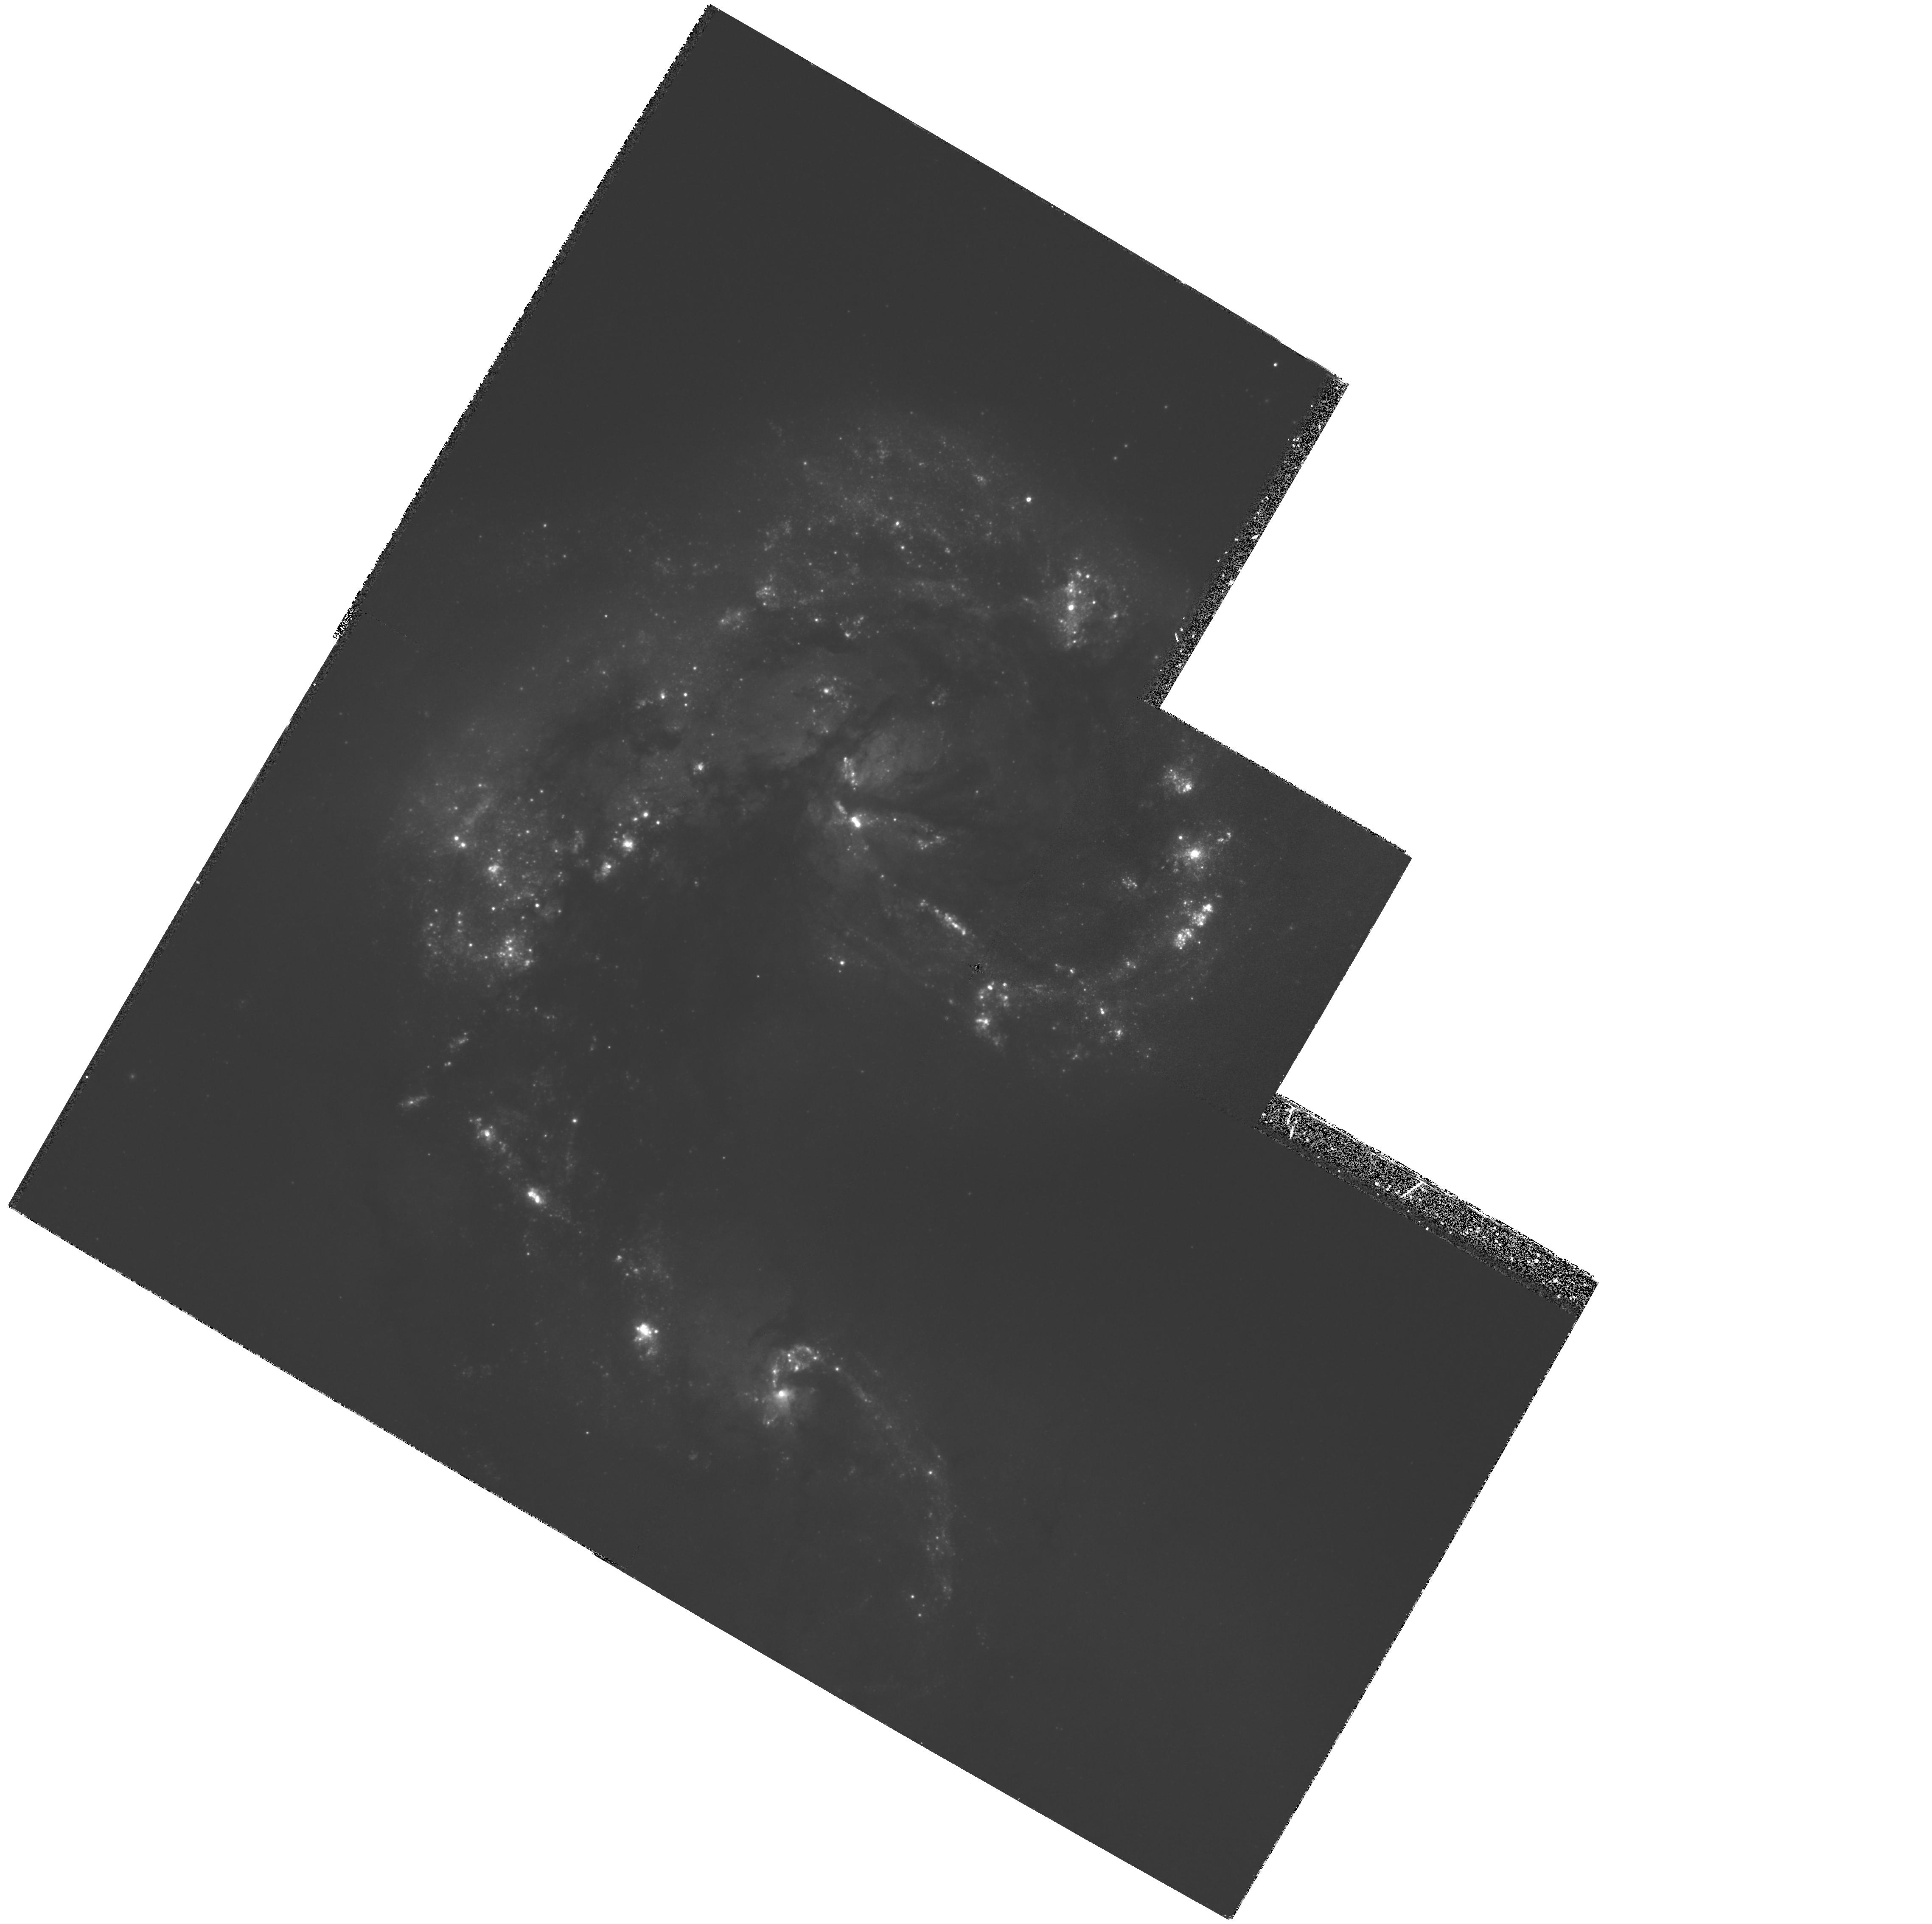
Target: NGC4038
Instrument: WFPC2/PC
Filter: F439W
Exposure: 1.1 h
Observation ID: hst_5962_01_wfpc2_pc_f439w_u30401

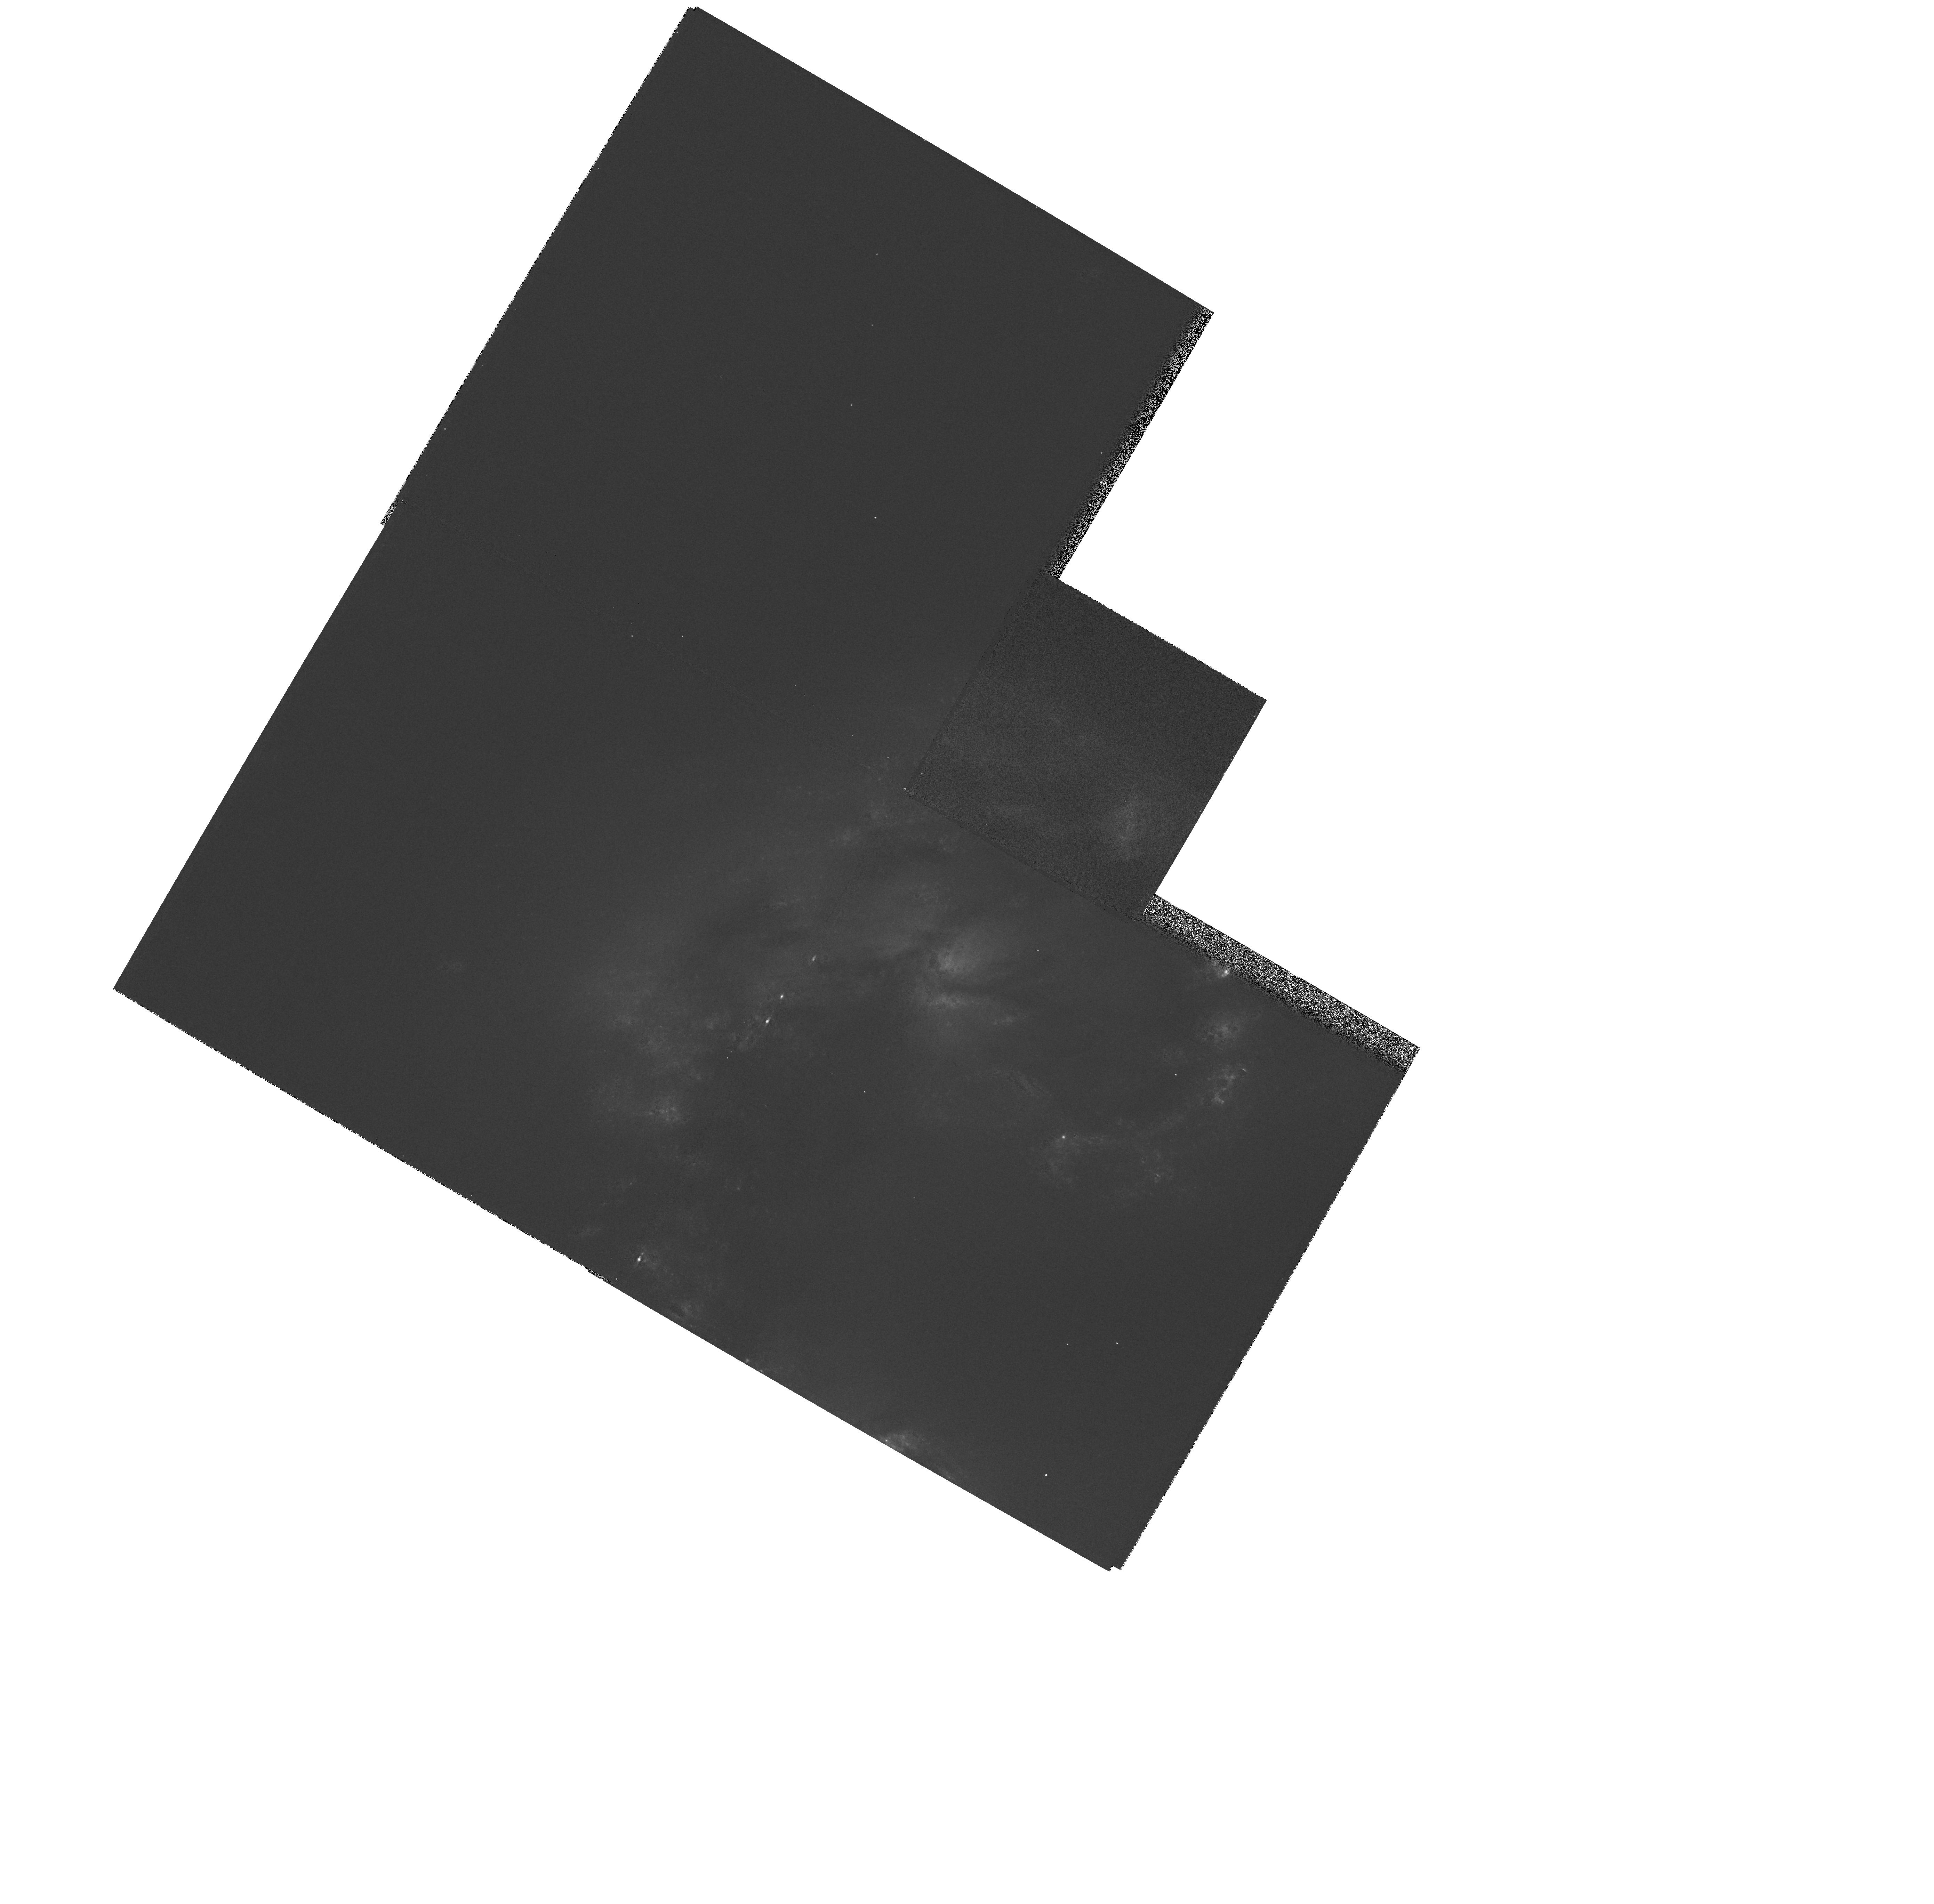
Target: NGC4038-STAR6
Instrument: WFPC2/PC
Filter: F555W
Exposure: 1 min
Observation ID: hst_5962_02_wfpc2_pc_f555w_u30402

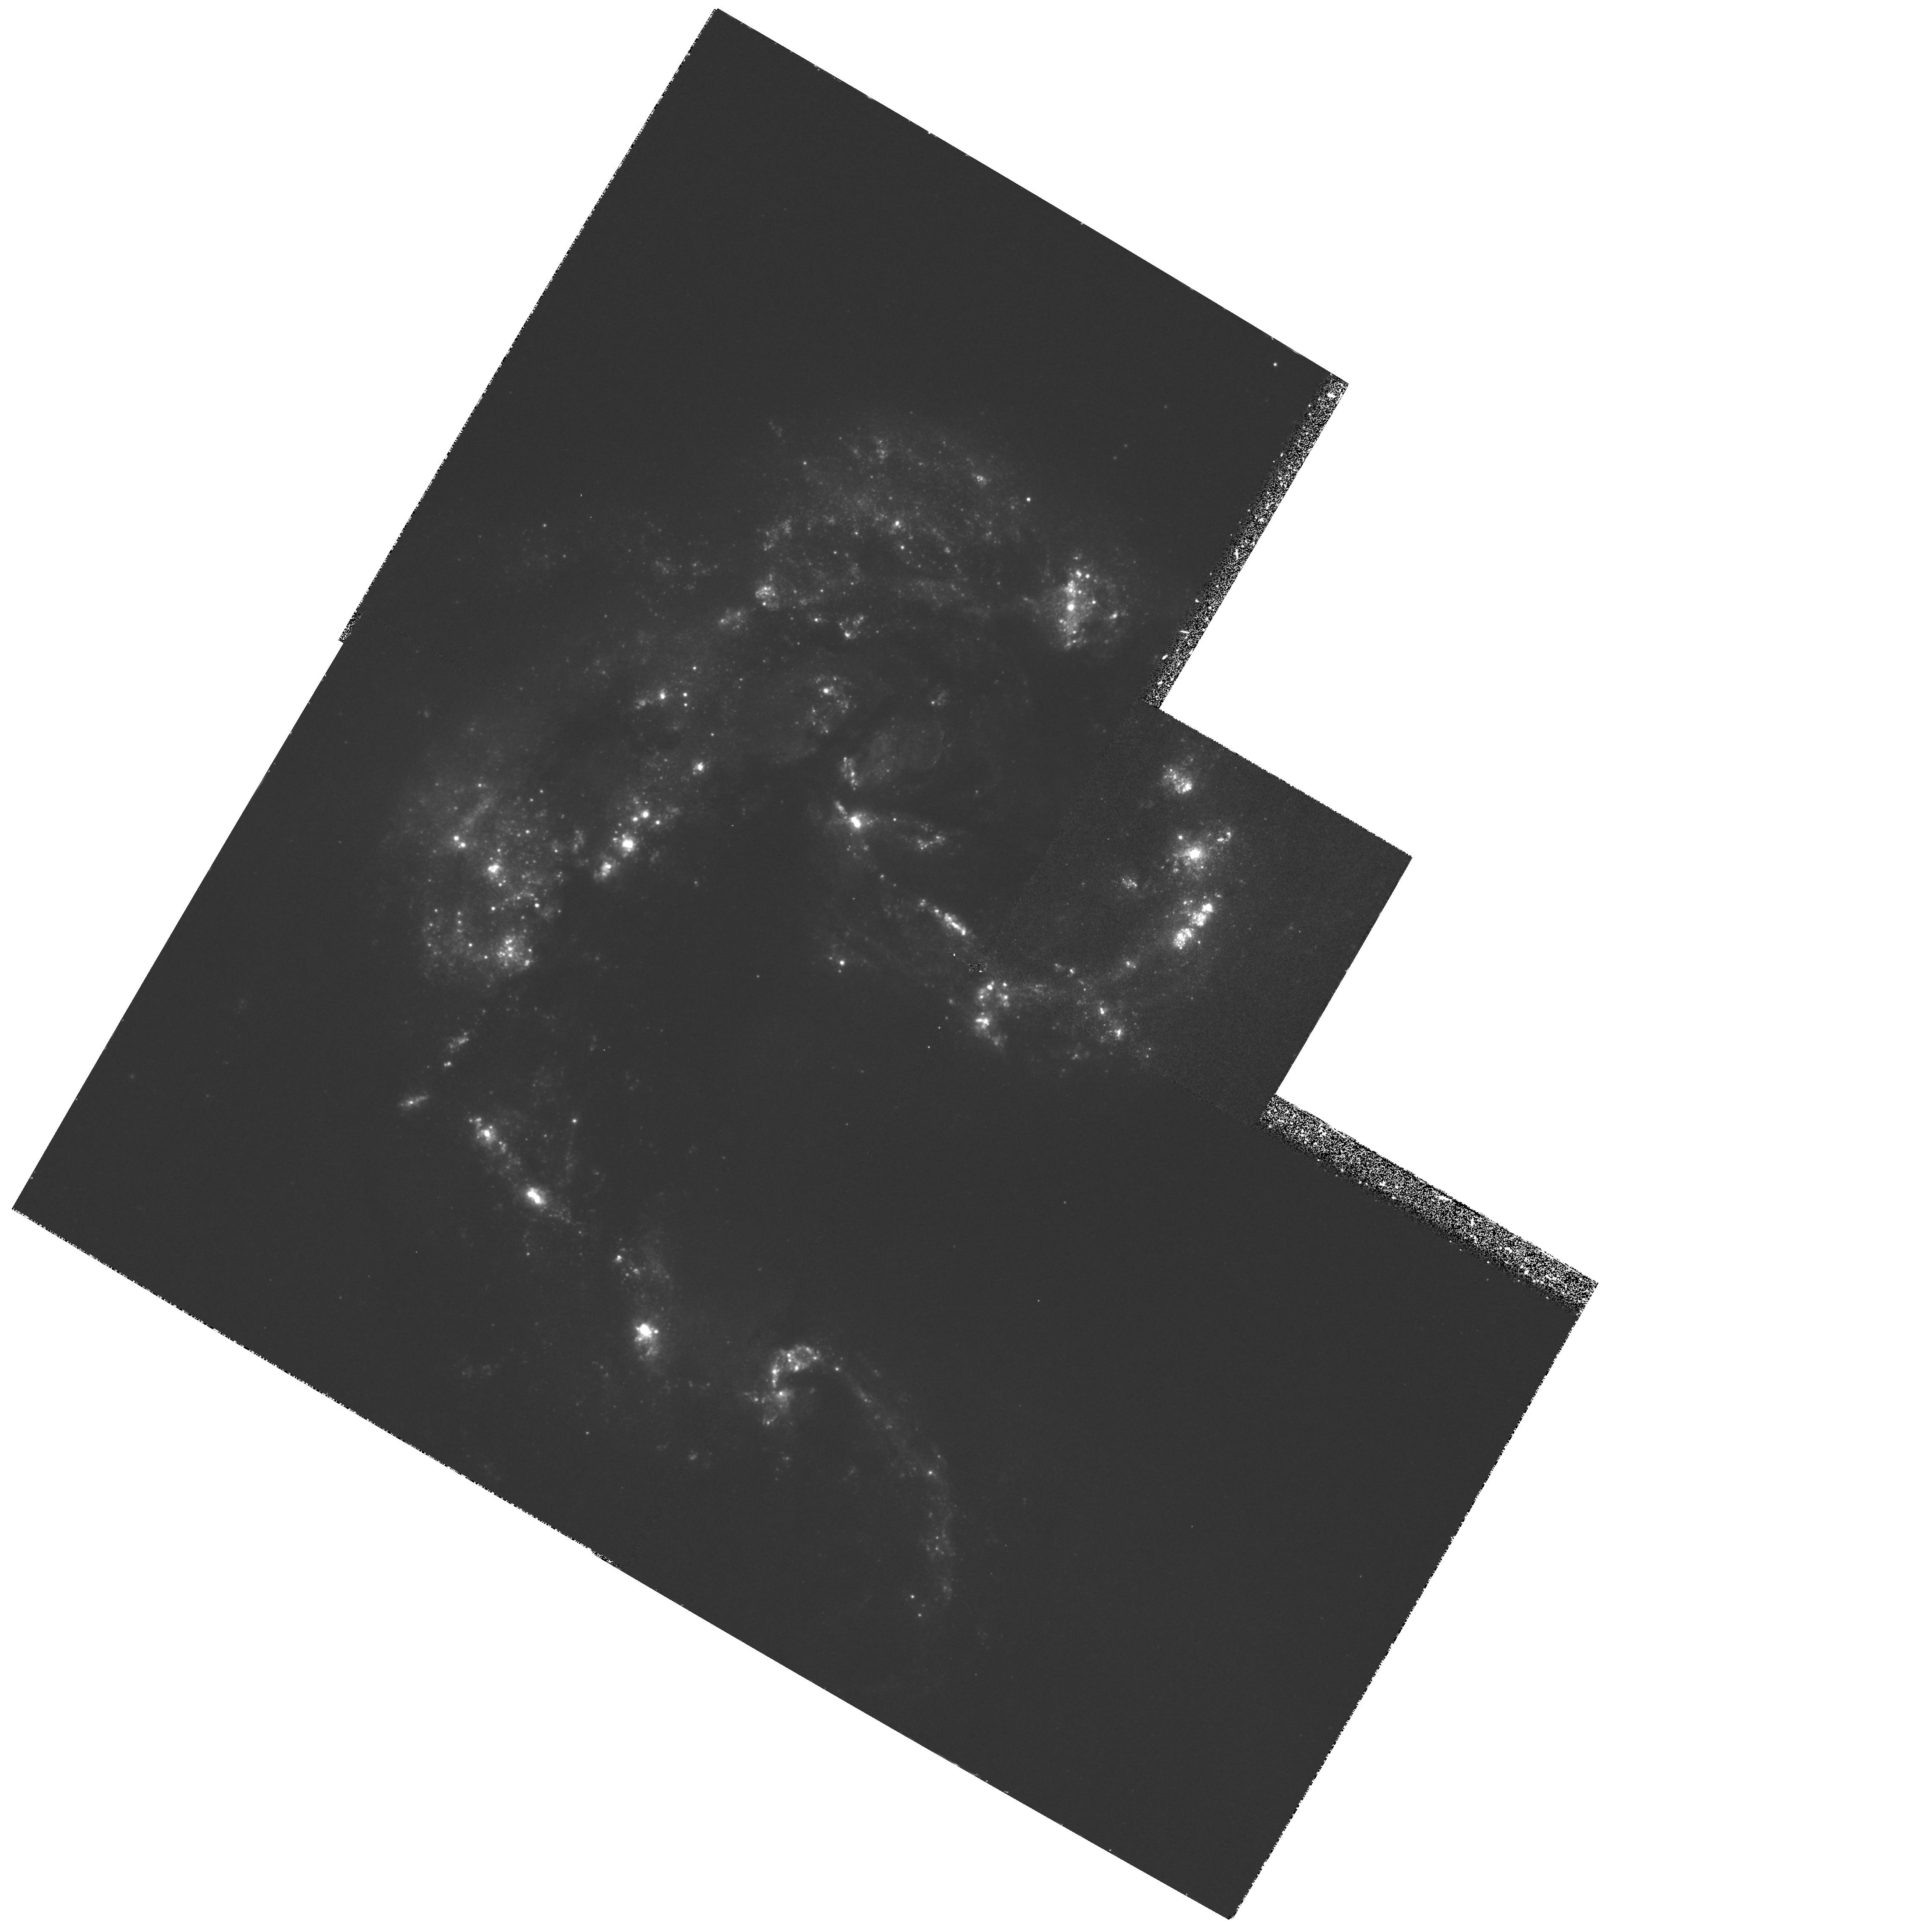
Target: NGC4038
Instrument: WFPC2/PC
Filter: F336W
Exposure: 1.2 h
Observation ID: hst_5962_01_wfpc2_pc_f336w_u30401

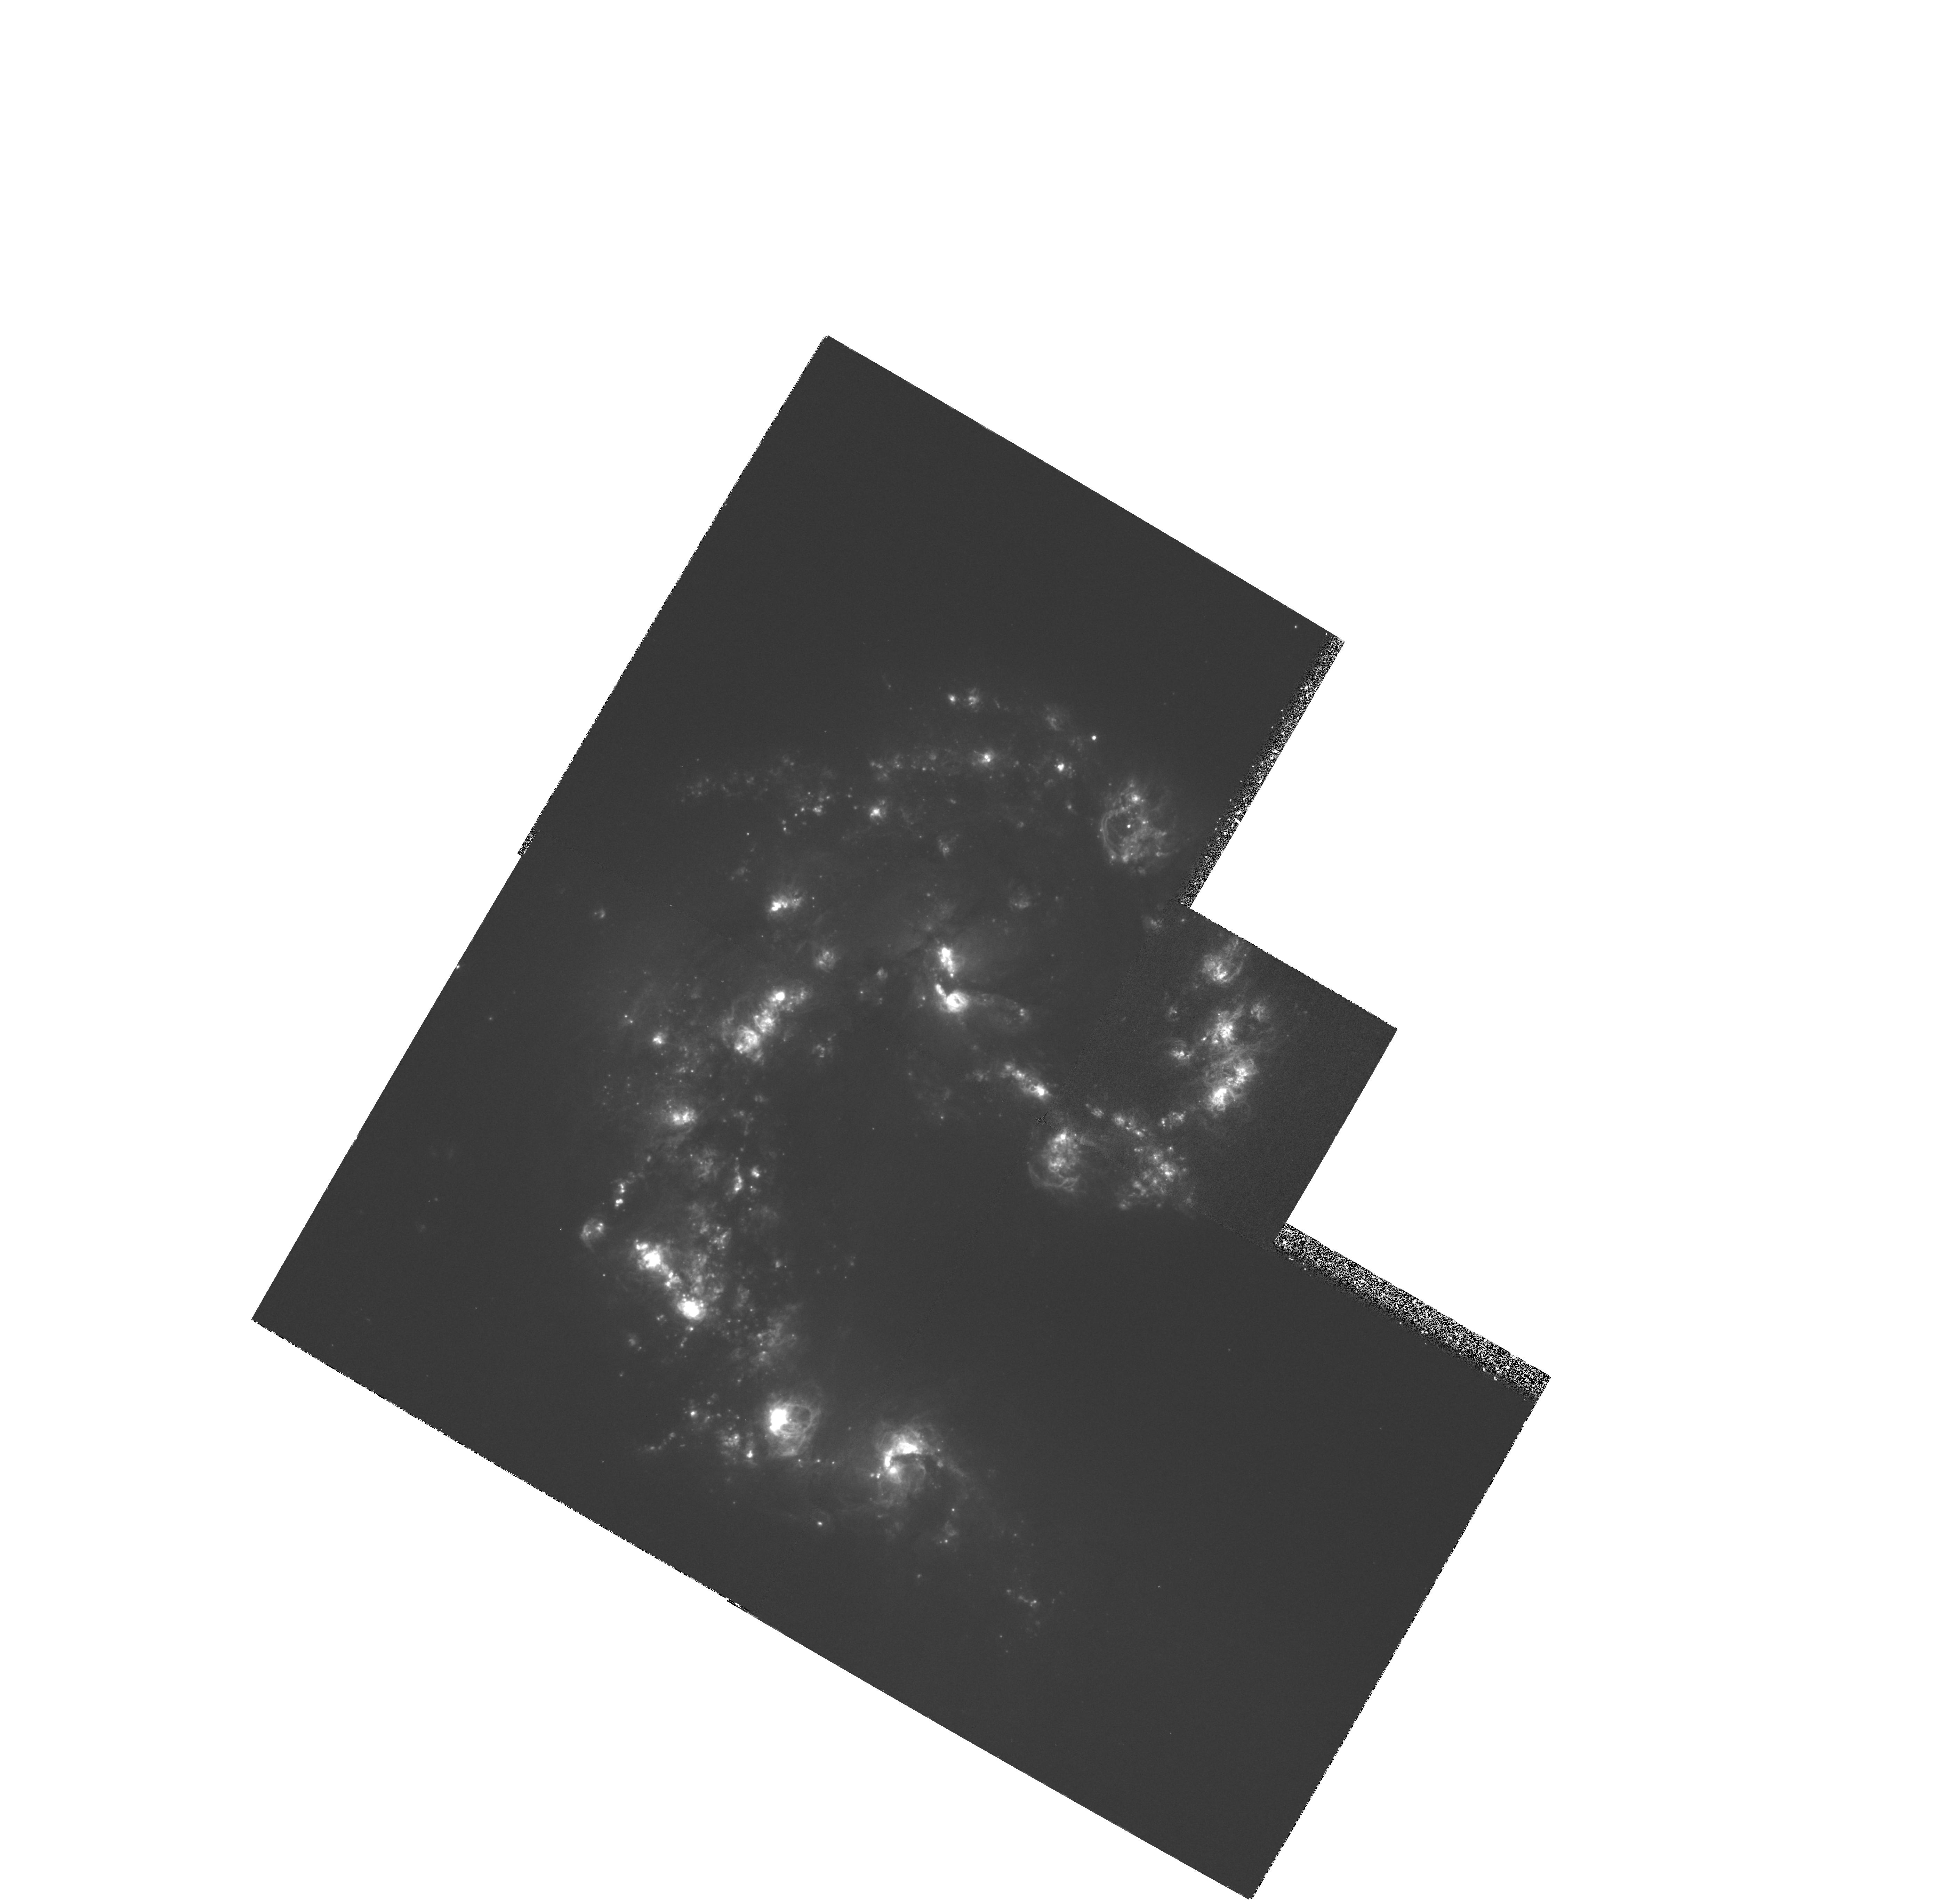
Target: NGC4038
Instrument: WFPC2/PC
Filter: F658N
Exposure: 1.1 h
Observation ID: hst_5962_02_wfpc2_pc_f658n_u30402

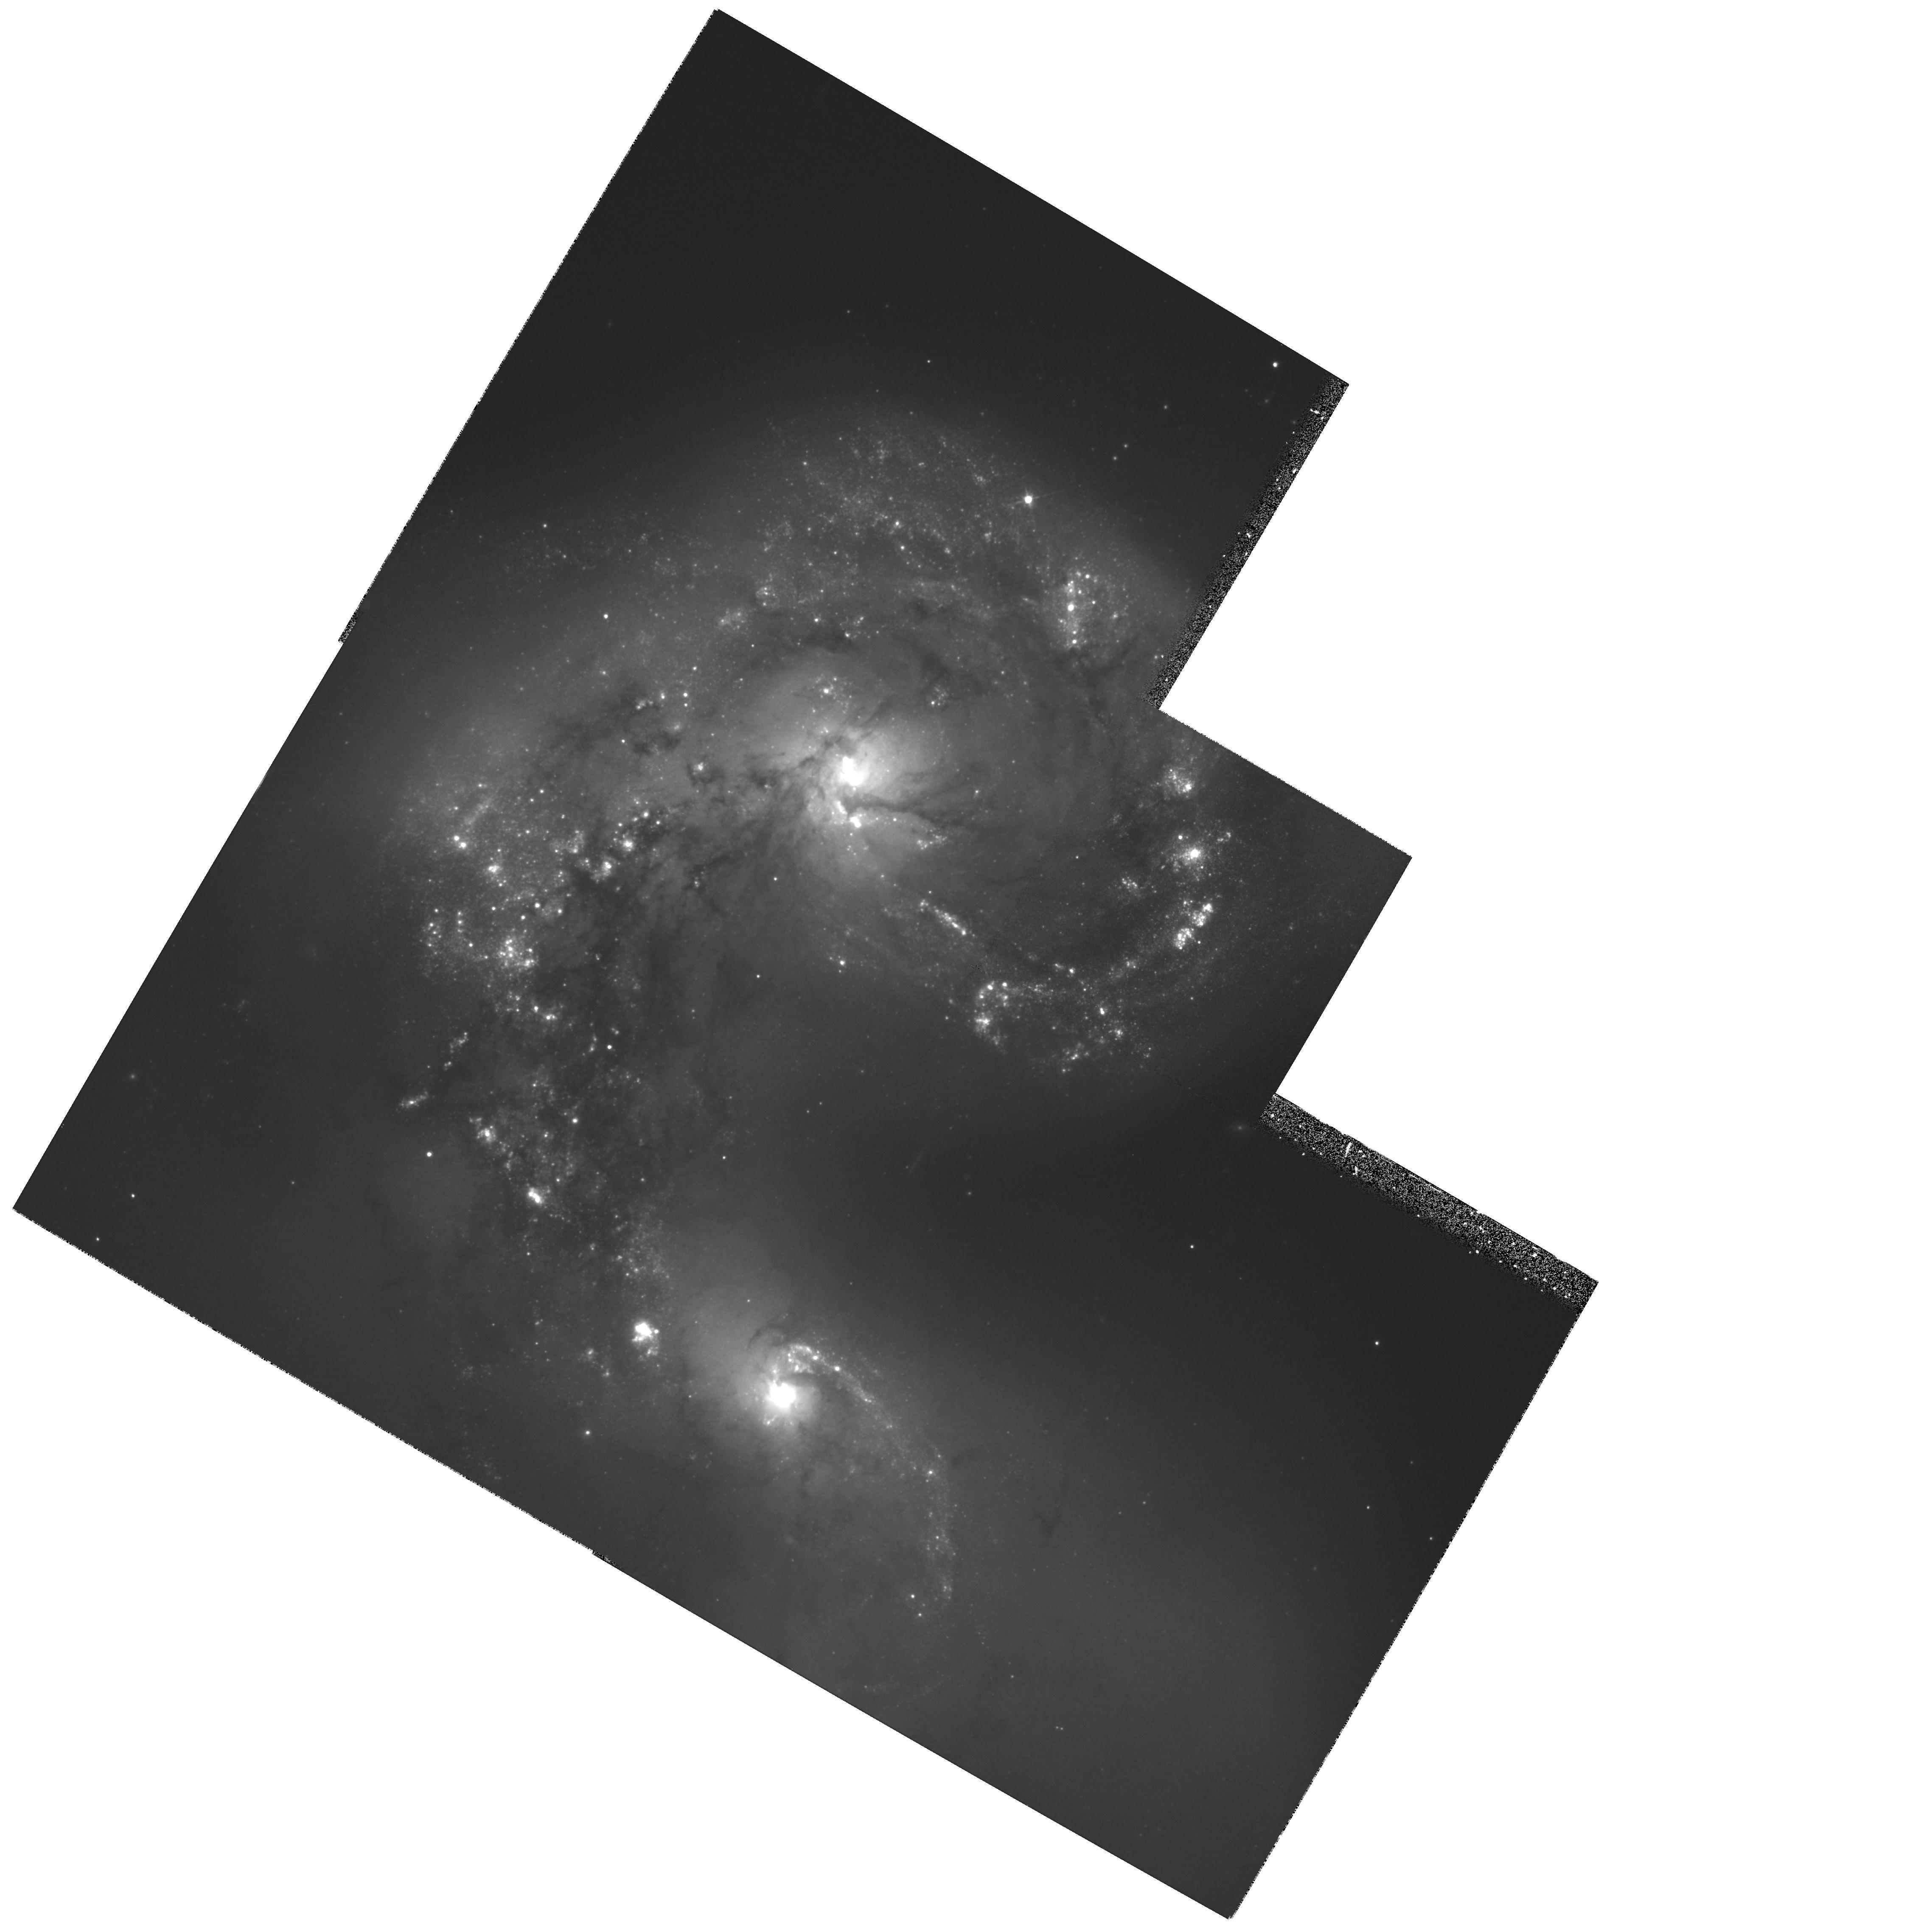
Target: NGC4038
Instrument: WFPC2/PC
Filter: F814W
Exposure: 35 min
Observation ID: hst_5962_01_wfpc2_pc_f814w_u30401

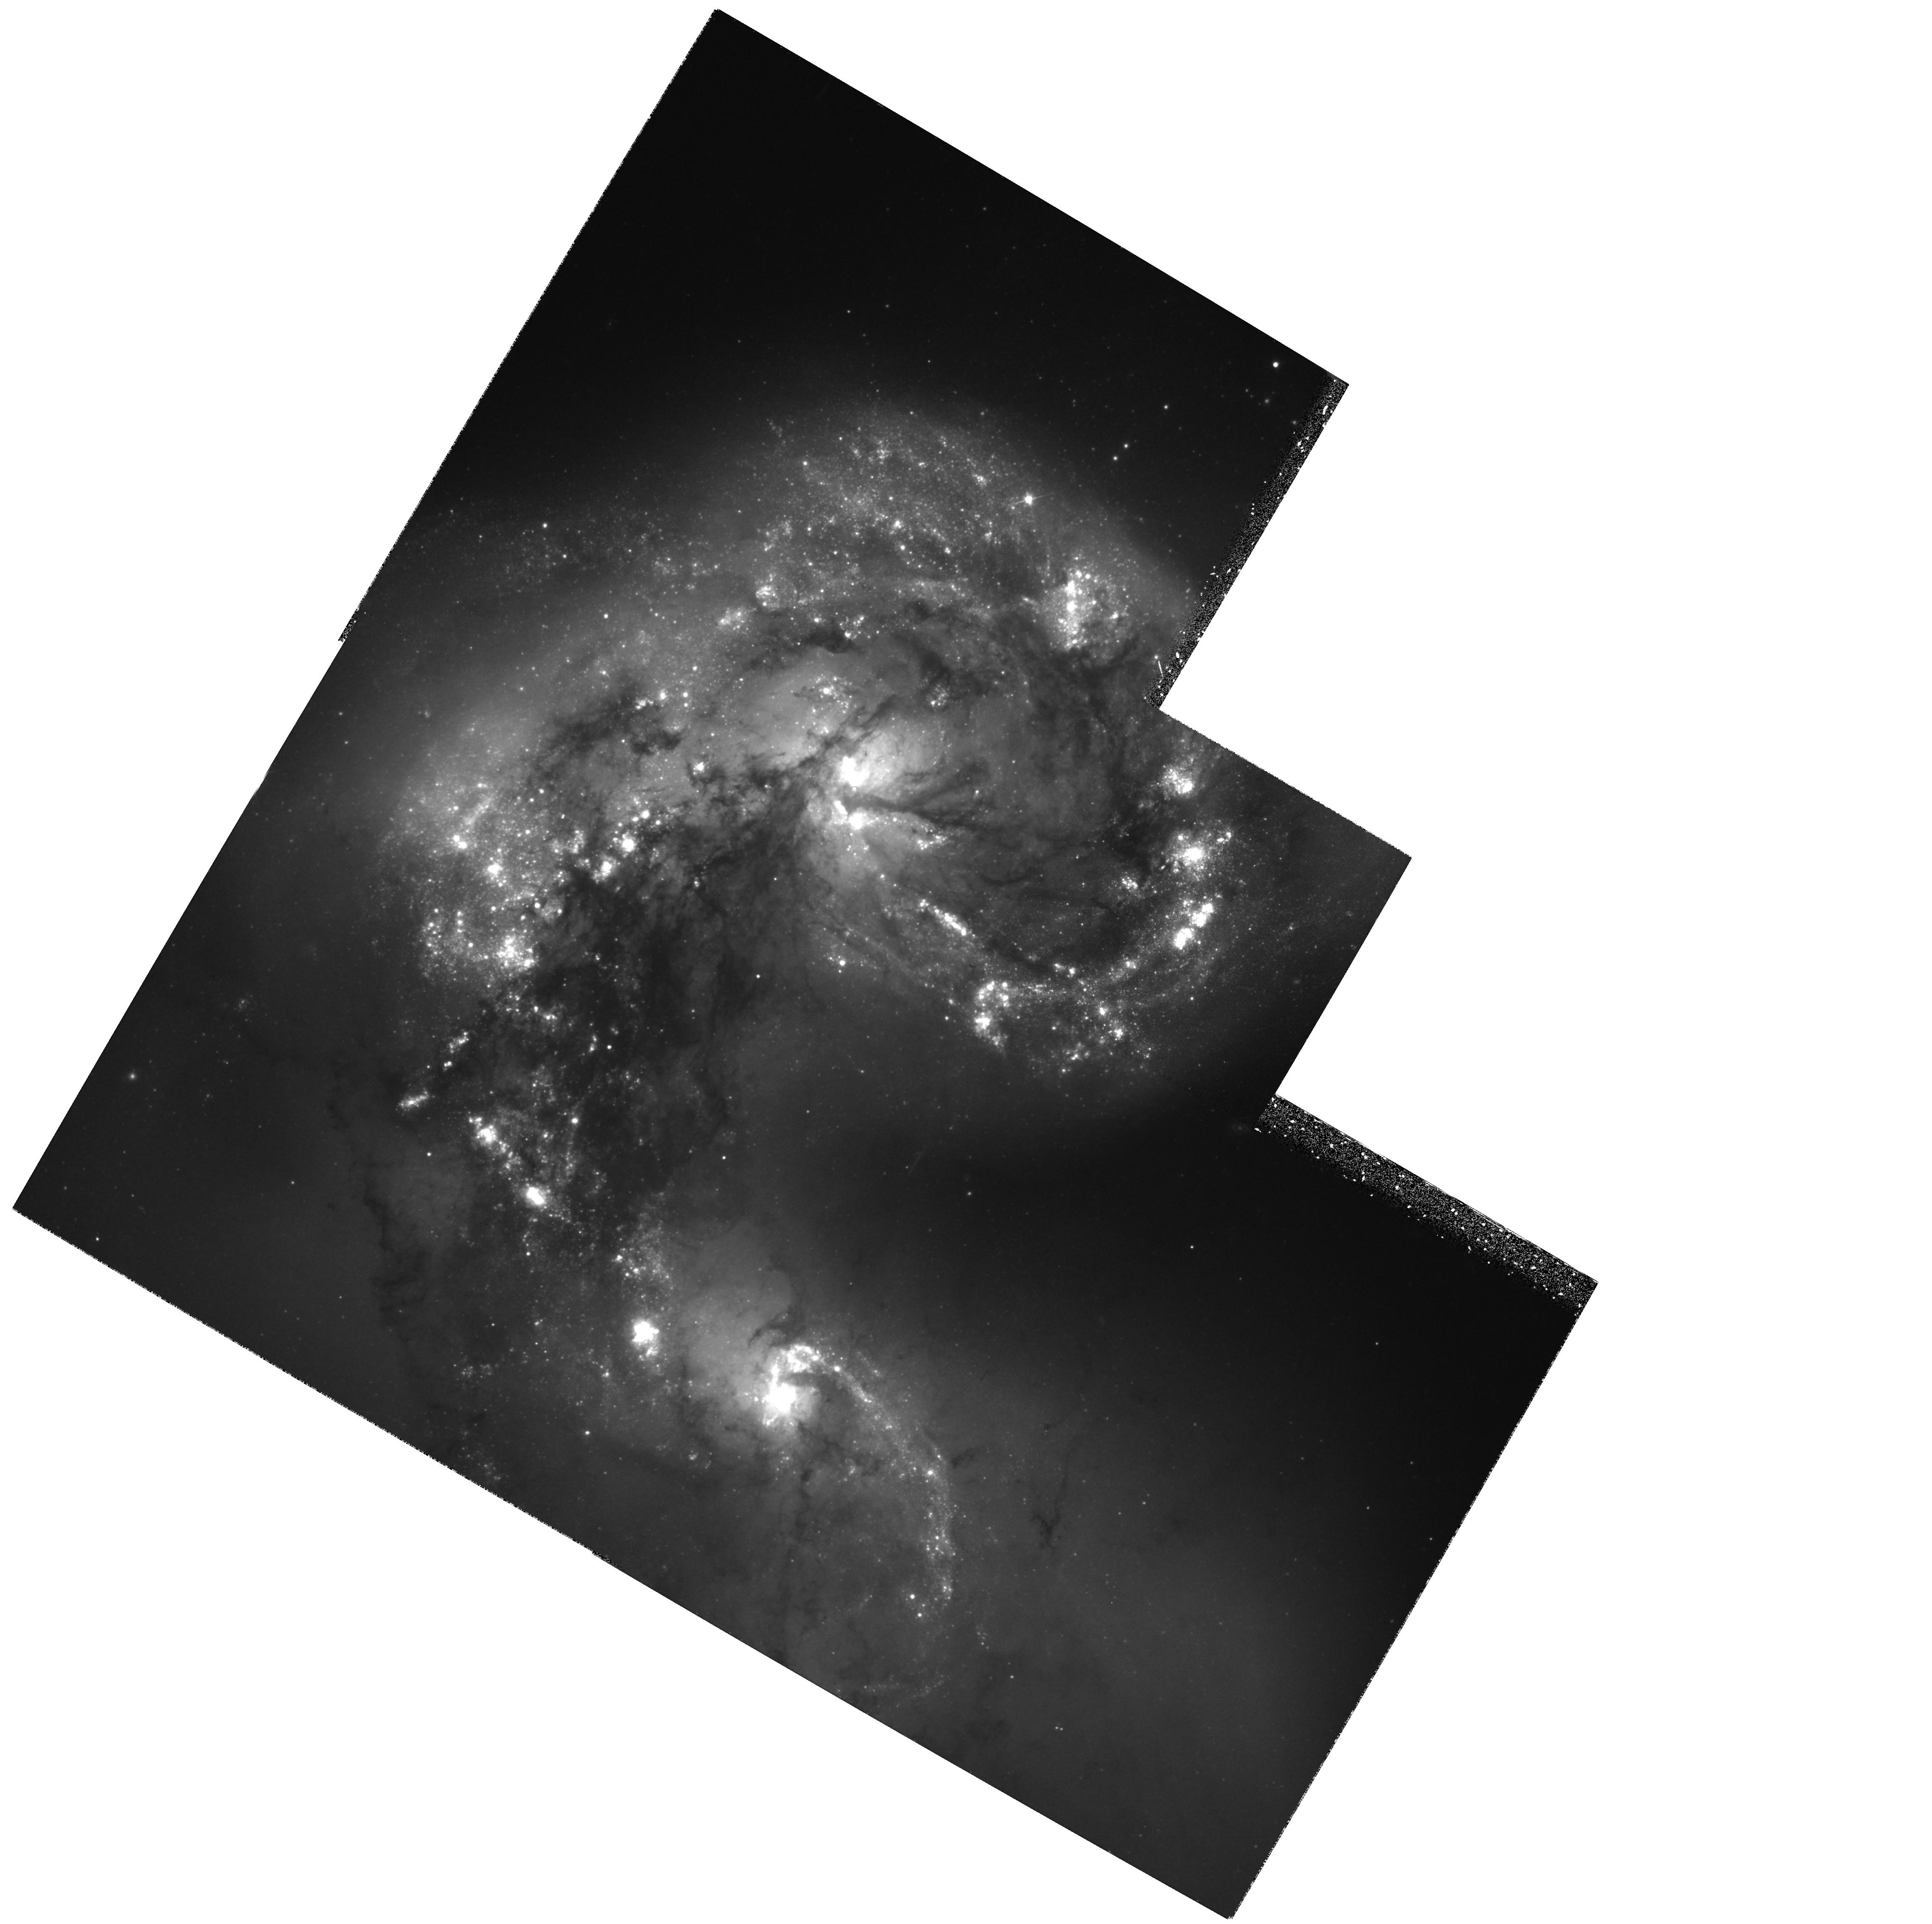
Target: NGC4038
Instrument: WFPC2/PC
Filter: F555W
Exposure: 1.3 h
Observation ID: hst_5962_01_wfpc2_pc_f555w_u30401

YOUNG GLOBULAR CLUSTERS IN MERGING GALAXIES: PART 3 (PI: Whitmore, Brad C.)

Cycle 2 HST observations by our team resulted in the discovery of 40 blue pointlike objects in NGC 7252 (Whitmore et al. 1993) and over 700 similar objects in NGC 4038/4039 (Whitmore & Schweizer 1994). These objects have the luminosities, colors, and radii of young globular clusters and must have formed during the mergers. Because of their proximity and early stage of merging, NGC 4038/4039 (``The Antennae'') is an ideal laboratory to study cluster formation in mergers. Here we propose to follow up the exploratory Cycle 2 observations with a solid combination of deep UBVI photometry, H Alpha imaging, and UV spectroscopy. Our primary goals are to (1) determine the luminosity function (LF) to 3.5 mag fainter than before to see whether it continues to rise like a power law or turns over and forms a Gaussian-like distribution similar to the classical LF of globular clusters, (2) age date the clusters (carefully correcting for reddening) and study their age distribution, and (3) determine the structural properties of the clusters (e.g., radius, central surface brightness, concentration, and ellipticity). These observations should allow us to better assess whether the ultraluminous star clusters observed in recent mergers may evolve to become typical globular clusters. The young clusters' small radii and principal emission in the UV require both the high resolution and improved UV capability of the repaired Space Telescope.